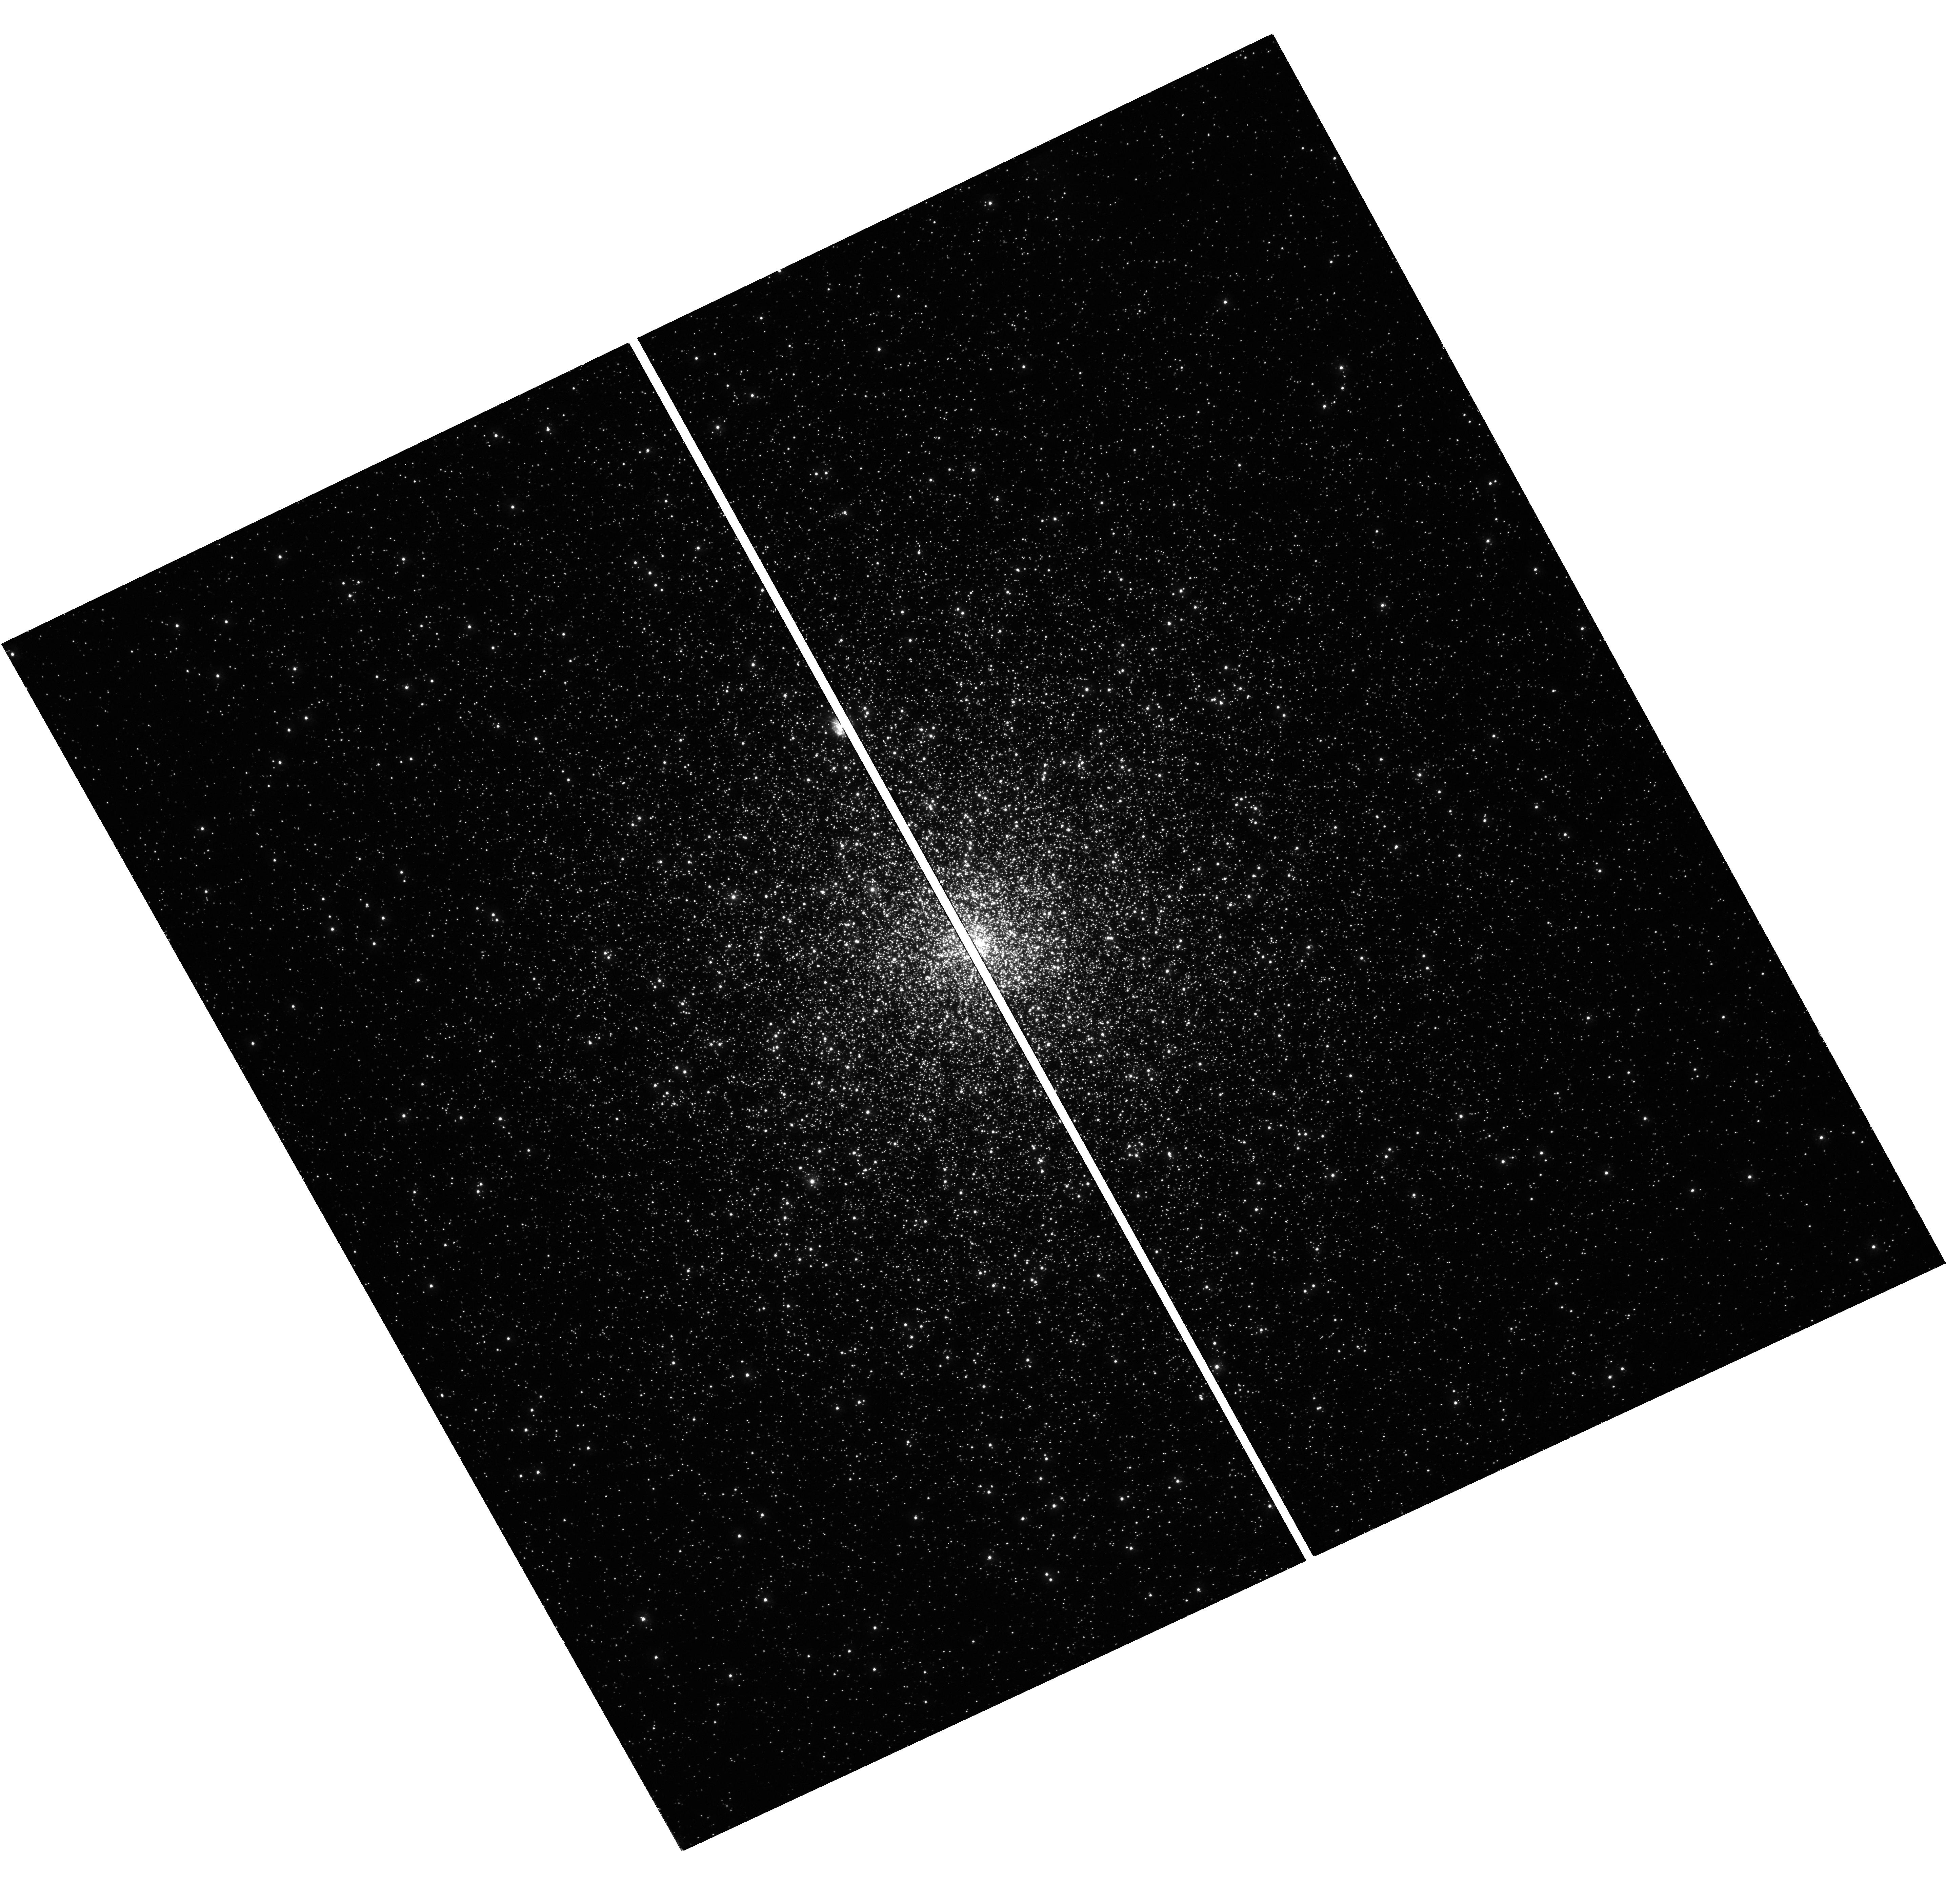
Target: M15
Instrument: WFC3/UVIS
Filter: F275W
Exposure: 31 min
Observation ID: hst_17763_31_wfc3_uvis_f275w_ifd731

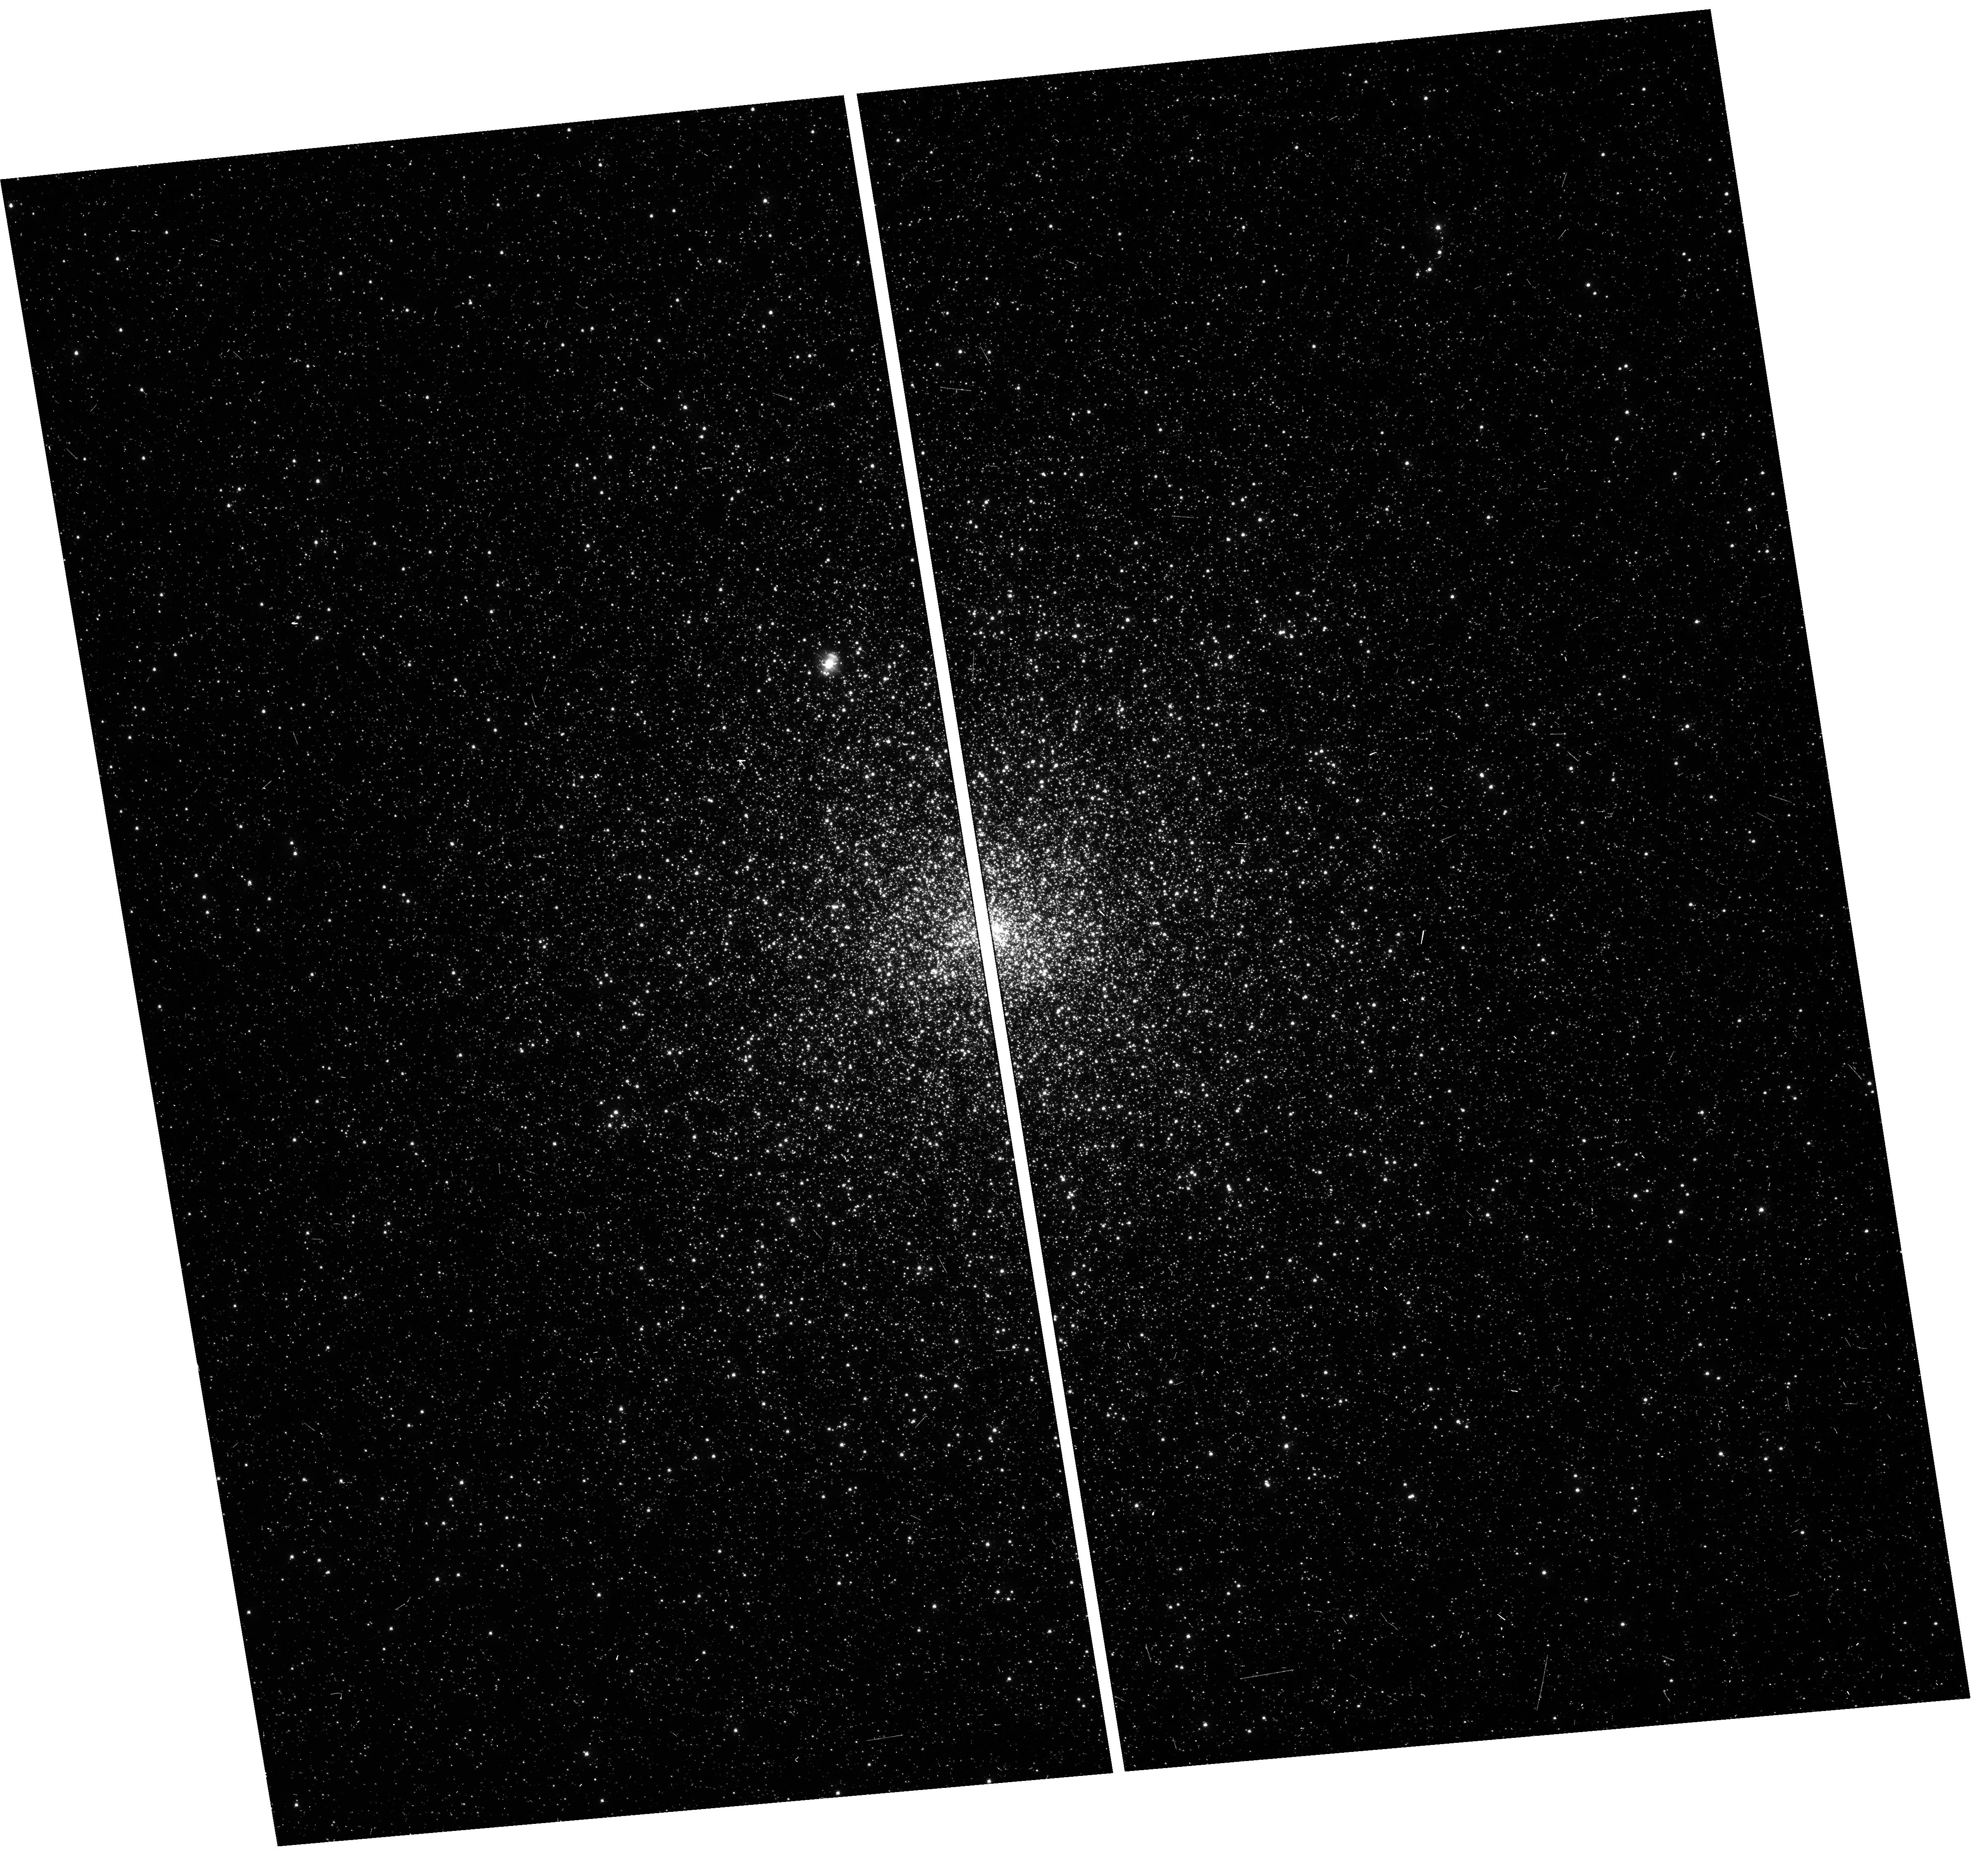
Target: M15
Instrument: WFC3/UVIS
Filter: F336W
Exposure: 8 min
Observation ID: hst_17763_39_wfc3_uvis_f336w_ifd739

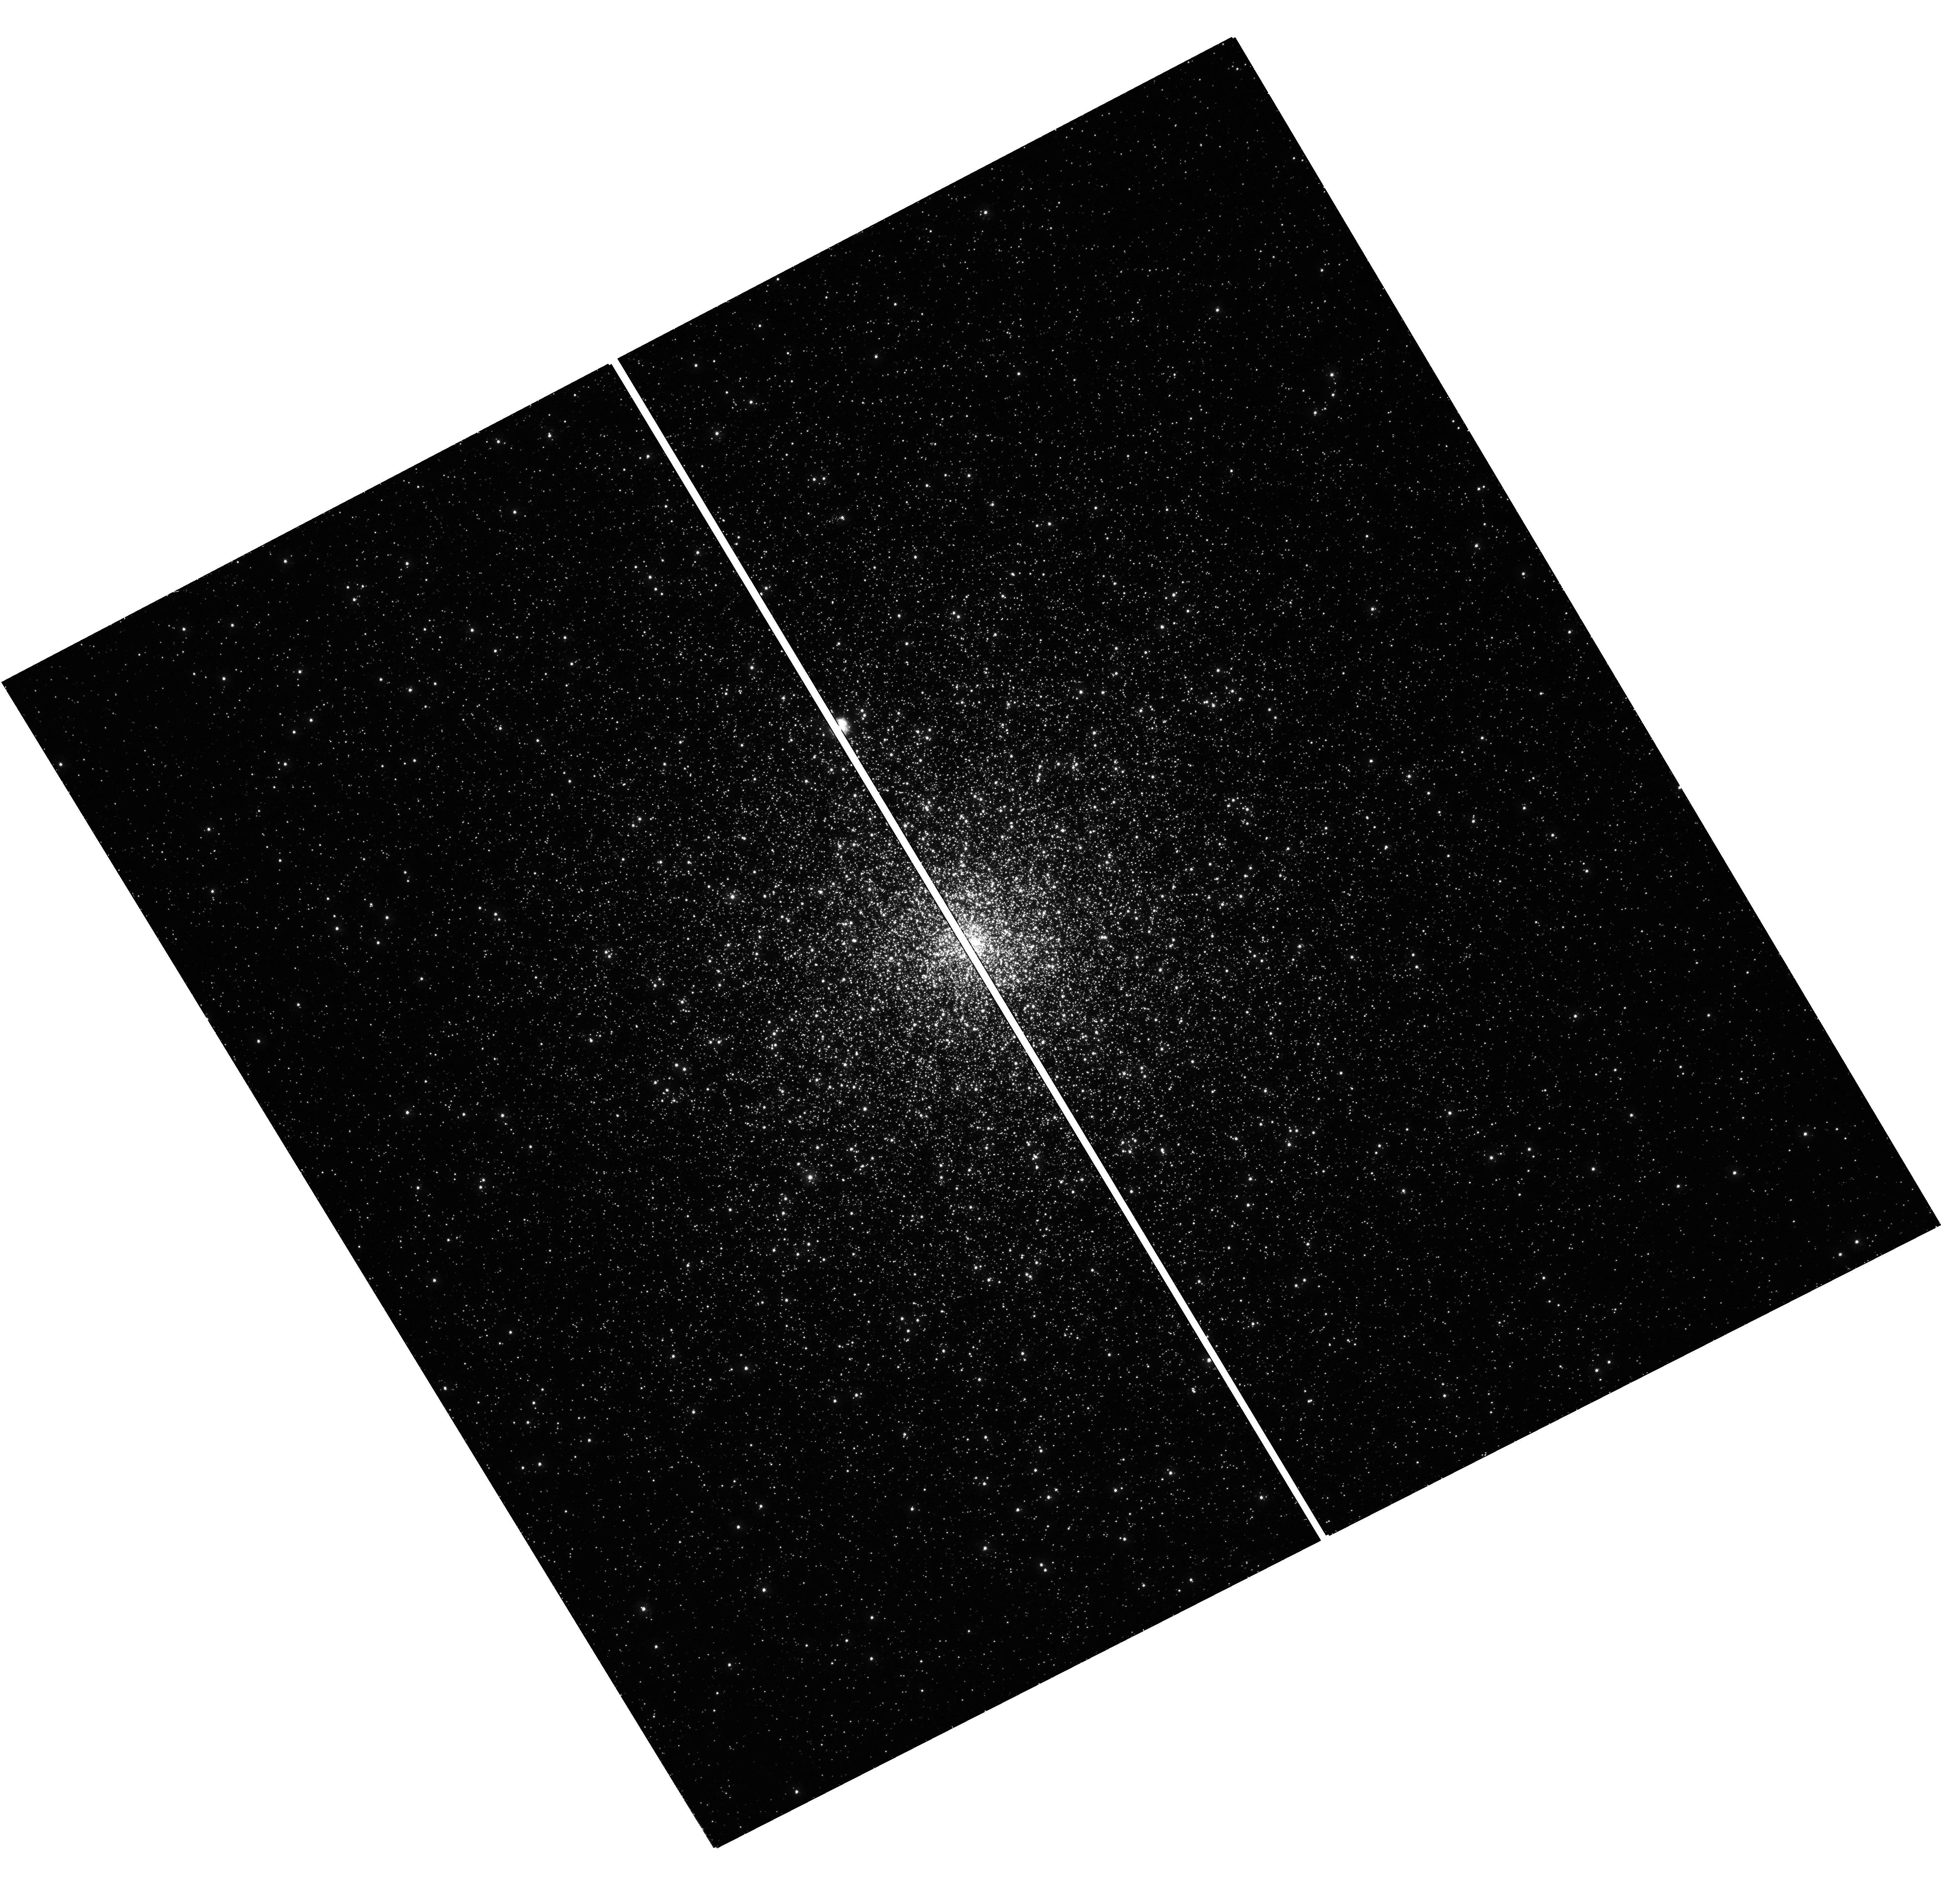
Target: M15
Instrument: WFC3/UVIS
Filter: F275W
Exposure: 31 min
Observation ID: hst_17763_19_wfc3_uvis_f275w_ifd719

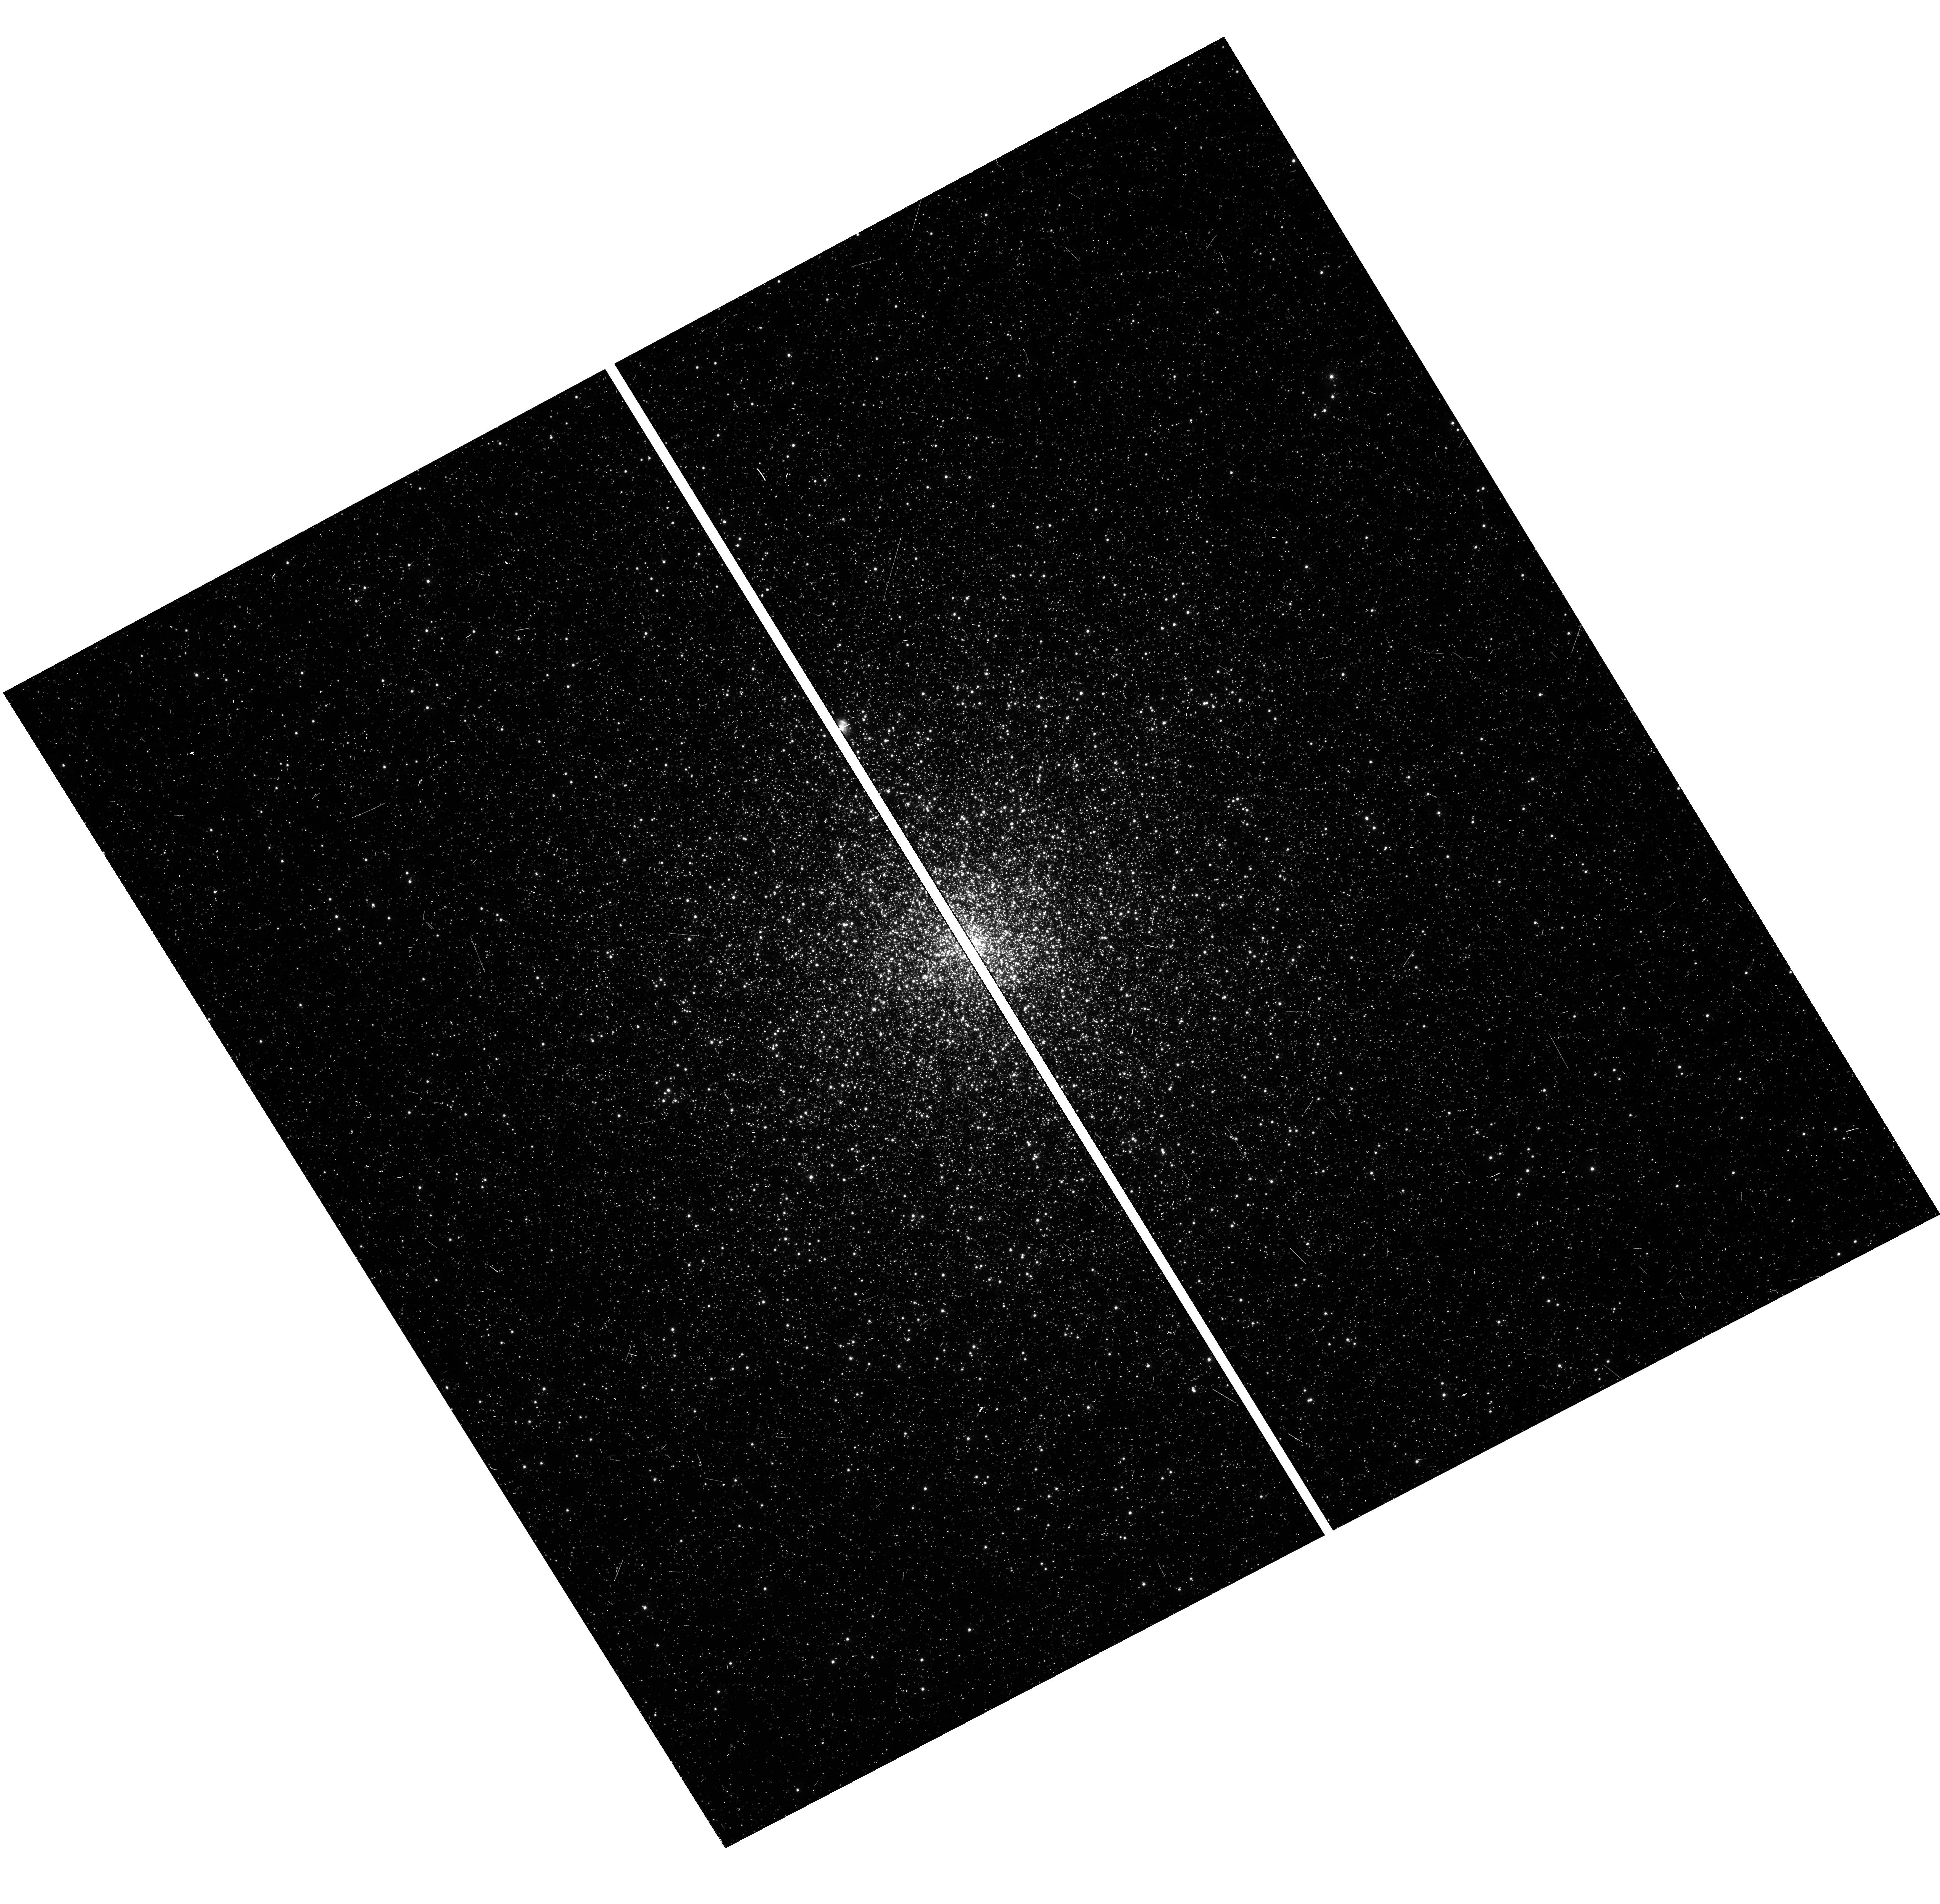
Target: M15
Instrument: WFC3/UVIS
Filter: F336W
Exposure: 8 min
Observation ID: hst_17763_11_wfc3_uvis_f336w_ifd711

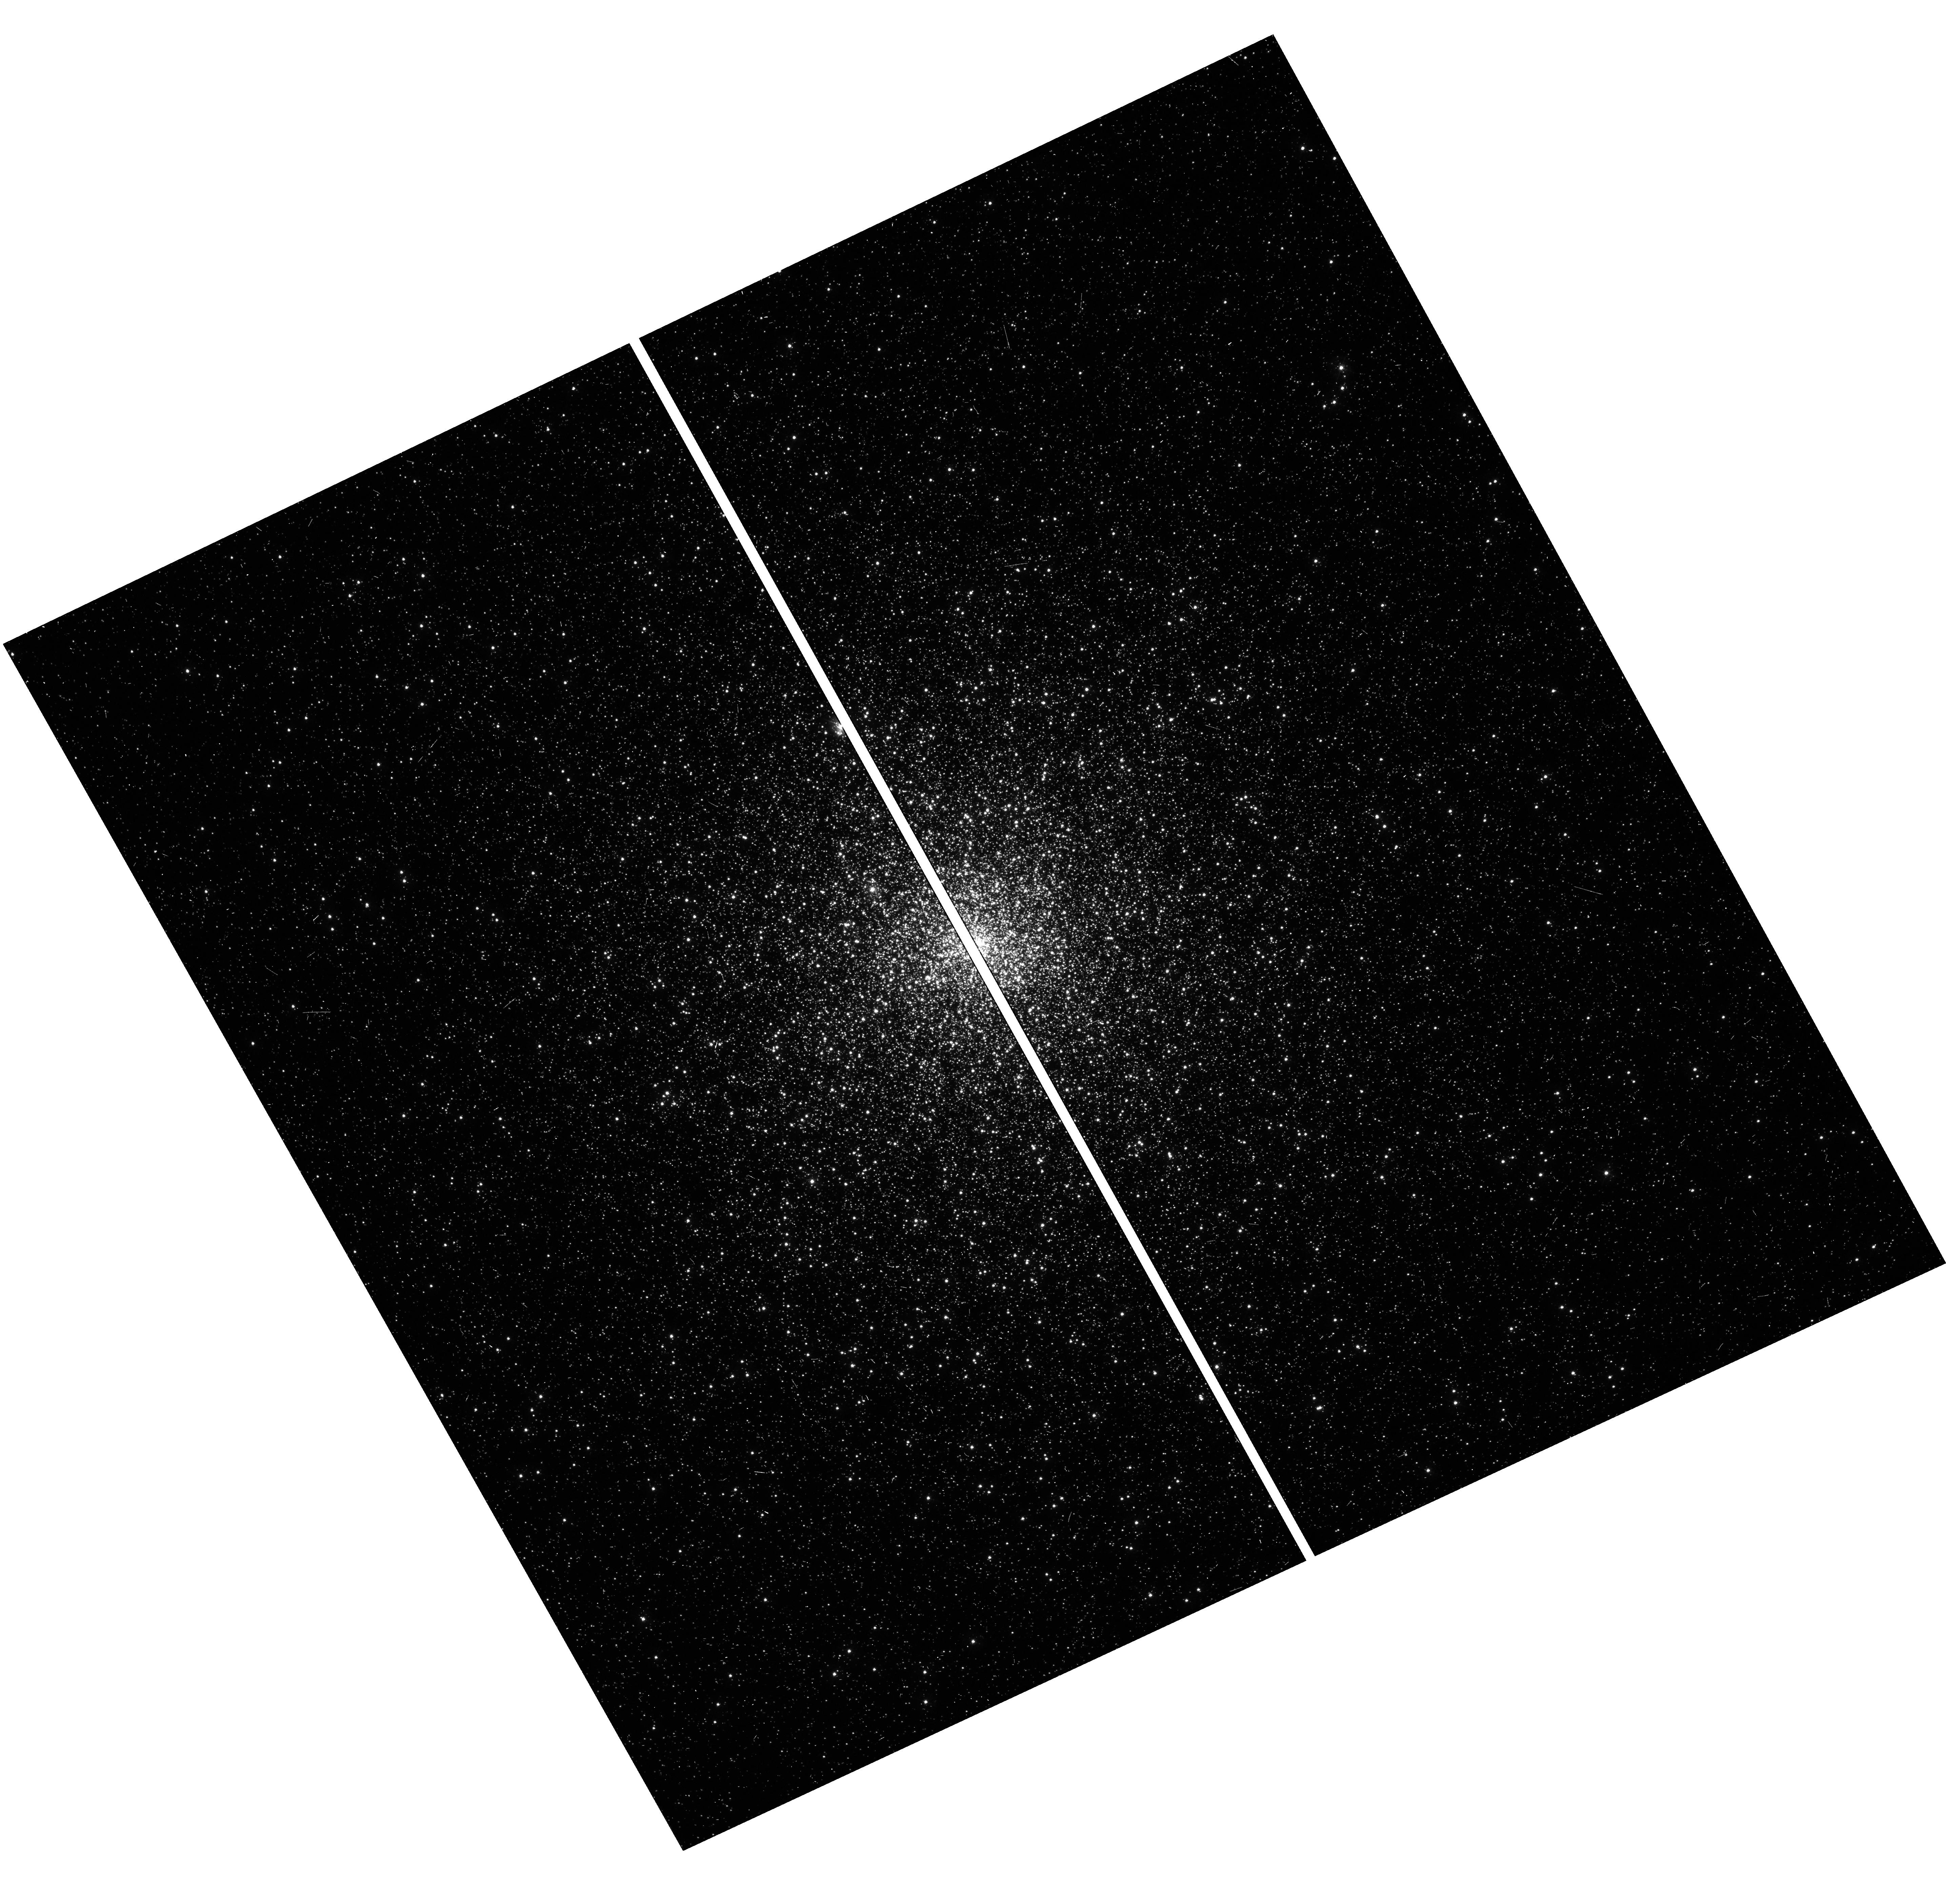
Target: M15
Instrument: WFC3/UVIS
Filter: F336W
Exposure: 8 min
Observation ID: hst_17763_31_wfc3_uvis_f336w_ifd731

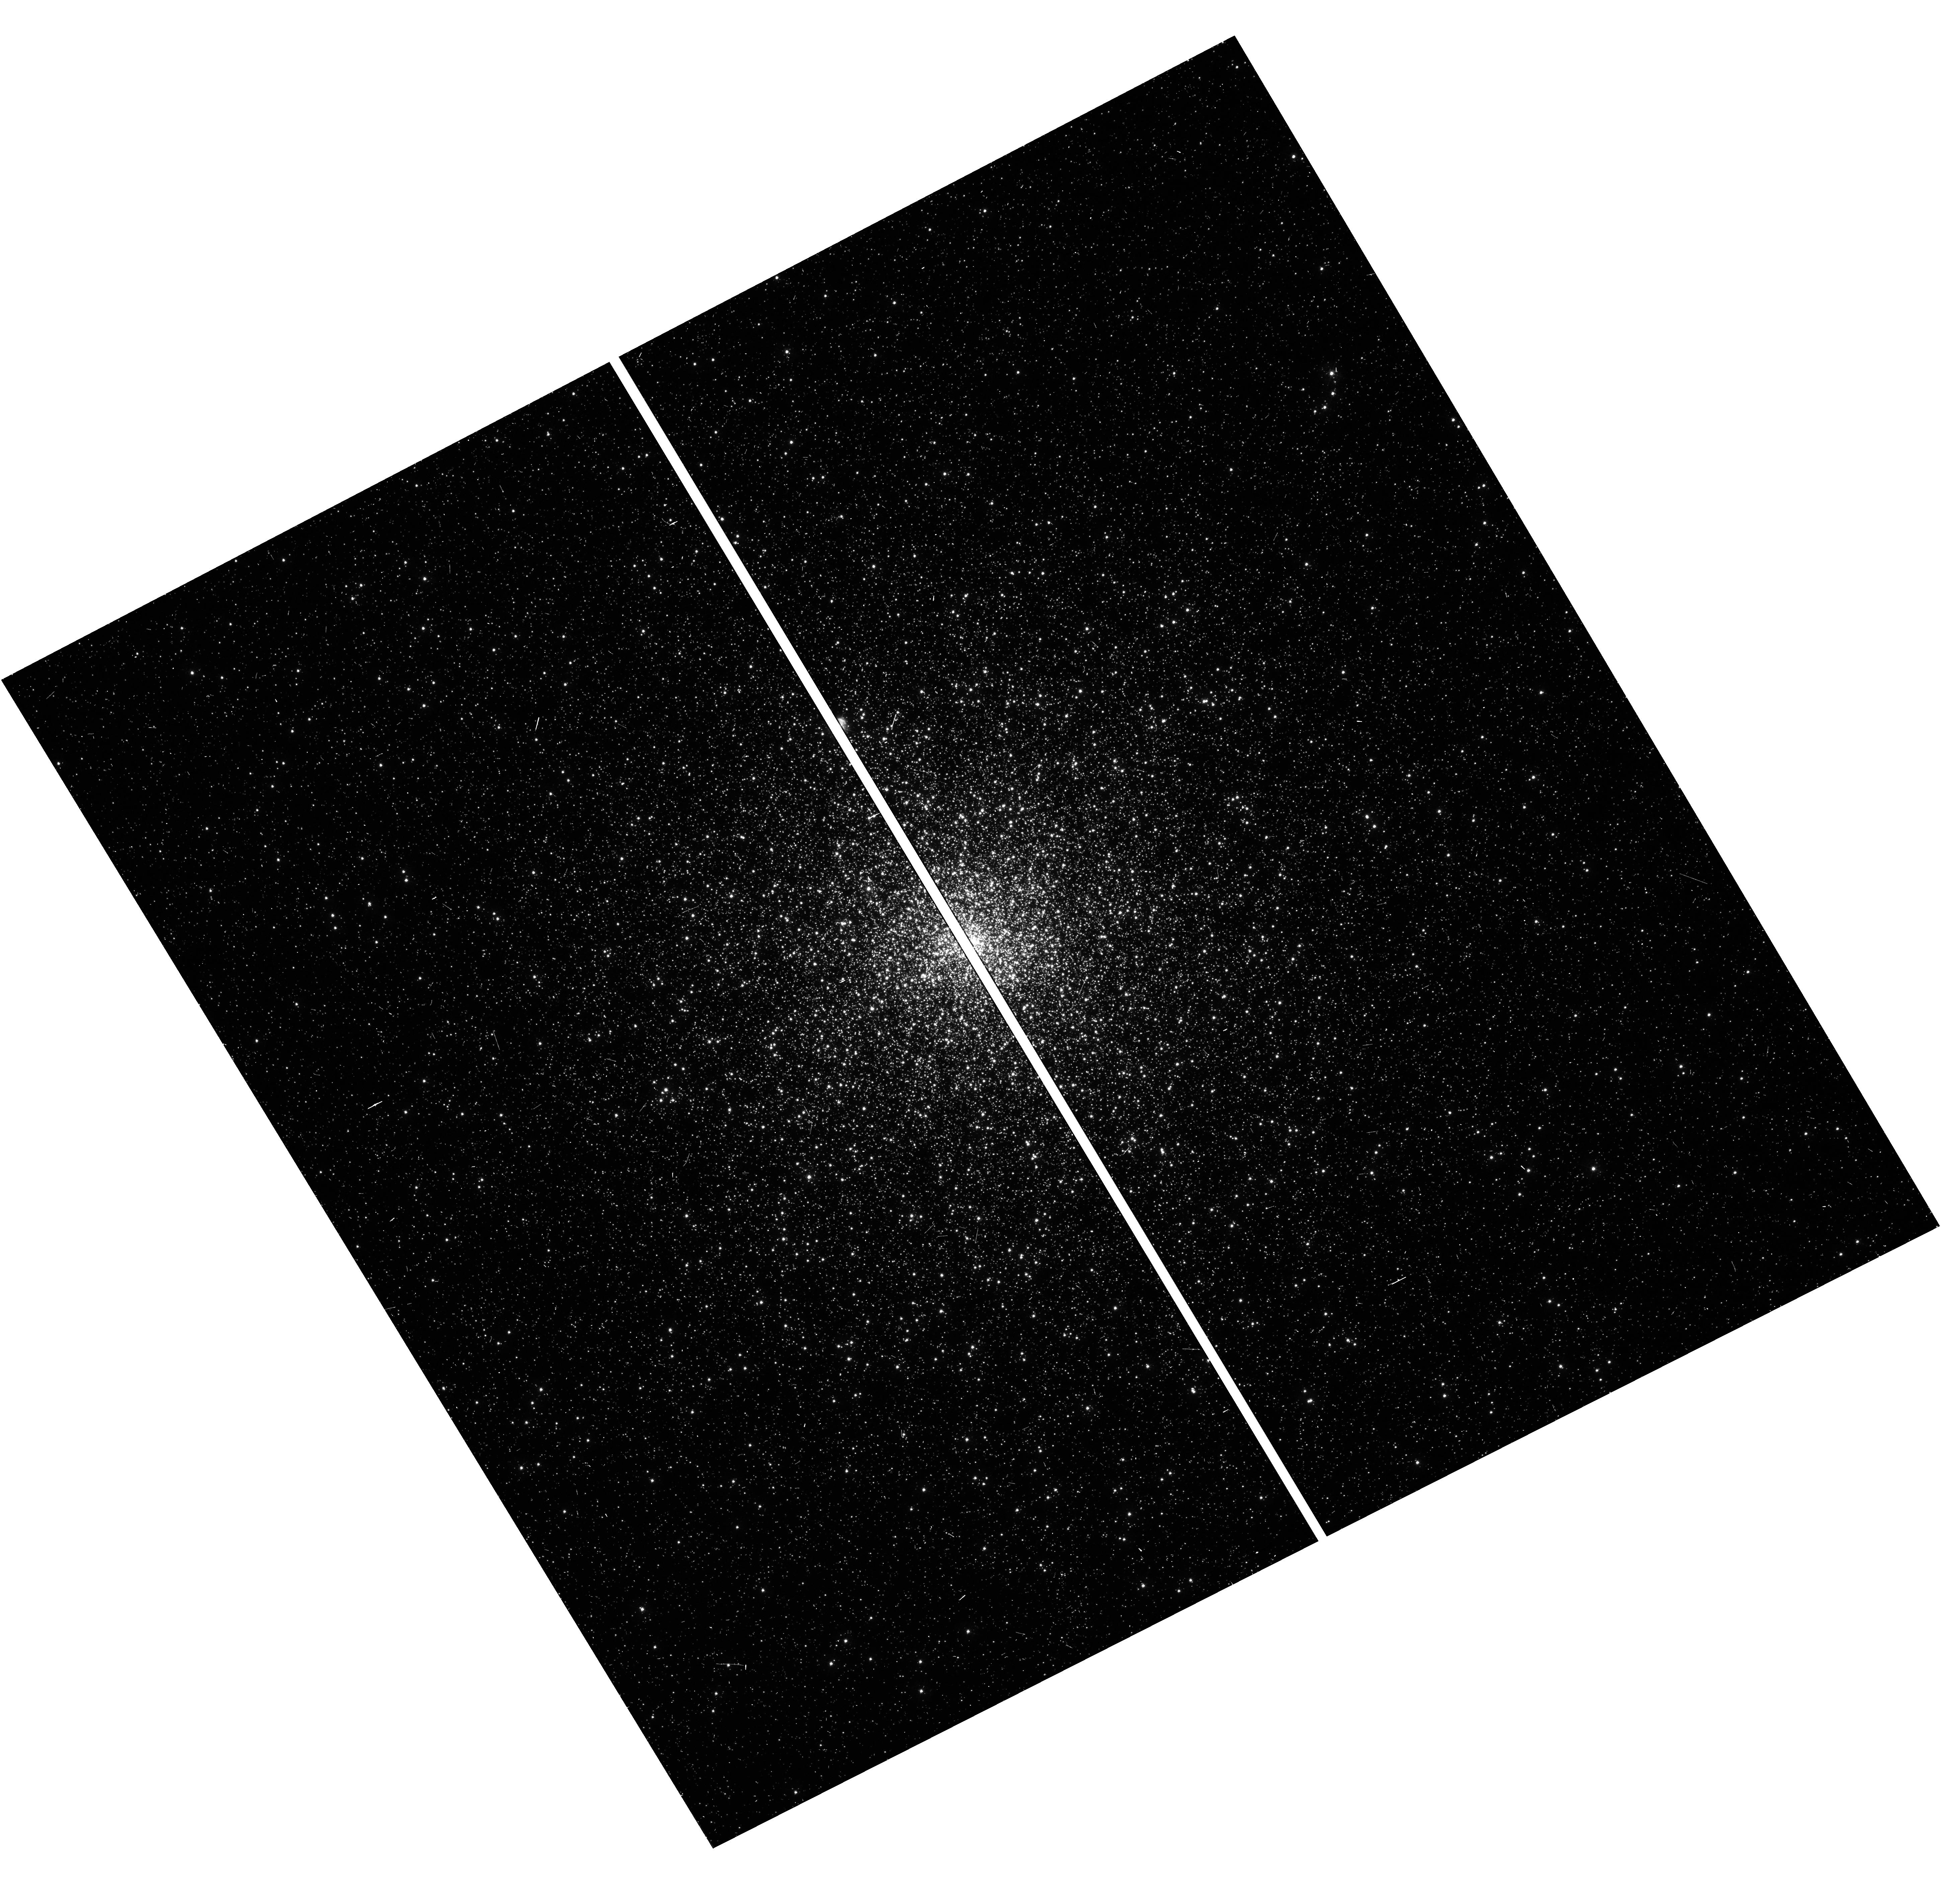
Target: M15
Instrument: WFC3/UVIS
Filter: F336W
Exposure: 8 min
Observation ID: hst_17763_20_wfc3_uvis_f336w_ifd720

Calibrating the white dwarf cooling chronometer: the effect of residual thermonuclear burning (PI: Ferraro, Francesco R.)

White Dwarfs (WDs) are electron-degenerate structures commonly assumed to evolve via a pure cooling process, with no stable thermonuclear activity at work. Their cooling rate is adopted as cosmic chronometer to constrain the age of several Galactic populations, including the disk, globular clusters (GCs) and open clusters. Indeed, hundreds of HST orbits have been invested to explore the WD cooling sequence in Milky Way stellar systems. However, the investigation of the brightest portion of the WD luminosity function (LF) in a few GCs (M3, M13, NGC 6752 and M5), has recently unveiled an unexpected over-abundance of WDs in M13 and NGC 6752. Theoretical models suggest that, consistently with the blue-tail horizontal branch morphology of these clusters, the observed overabundance is due to a population of slowly cooling WDs, i.e., WDs fading more slowly than in a pure cooling process thanks to an extra-energy source provided by stable thermonuclear burning in their residual hydrogen-rich envelope. Of course, the presence of WDs fading at a different (slower) rate than usually assumed has a crucial impact on the use of the cooling sequence as cosmic chronometer. Theoretical models predict that the cooling time delay reaches its maximum value in the extreme metal-poor regime ([Fe/H]=-2.3), where it is expected to reach values as large as 1.5 Gyr. To empirically verify this prediction, and thus provide a direct calibration of the WD chronometer in the most critical metallicity regime, here we ask to secure ultra-deep UV observations to sample the WD cooling sequence in M15, an extremely metal-poor GC with pronounced blue tail horizontal branch.